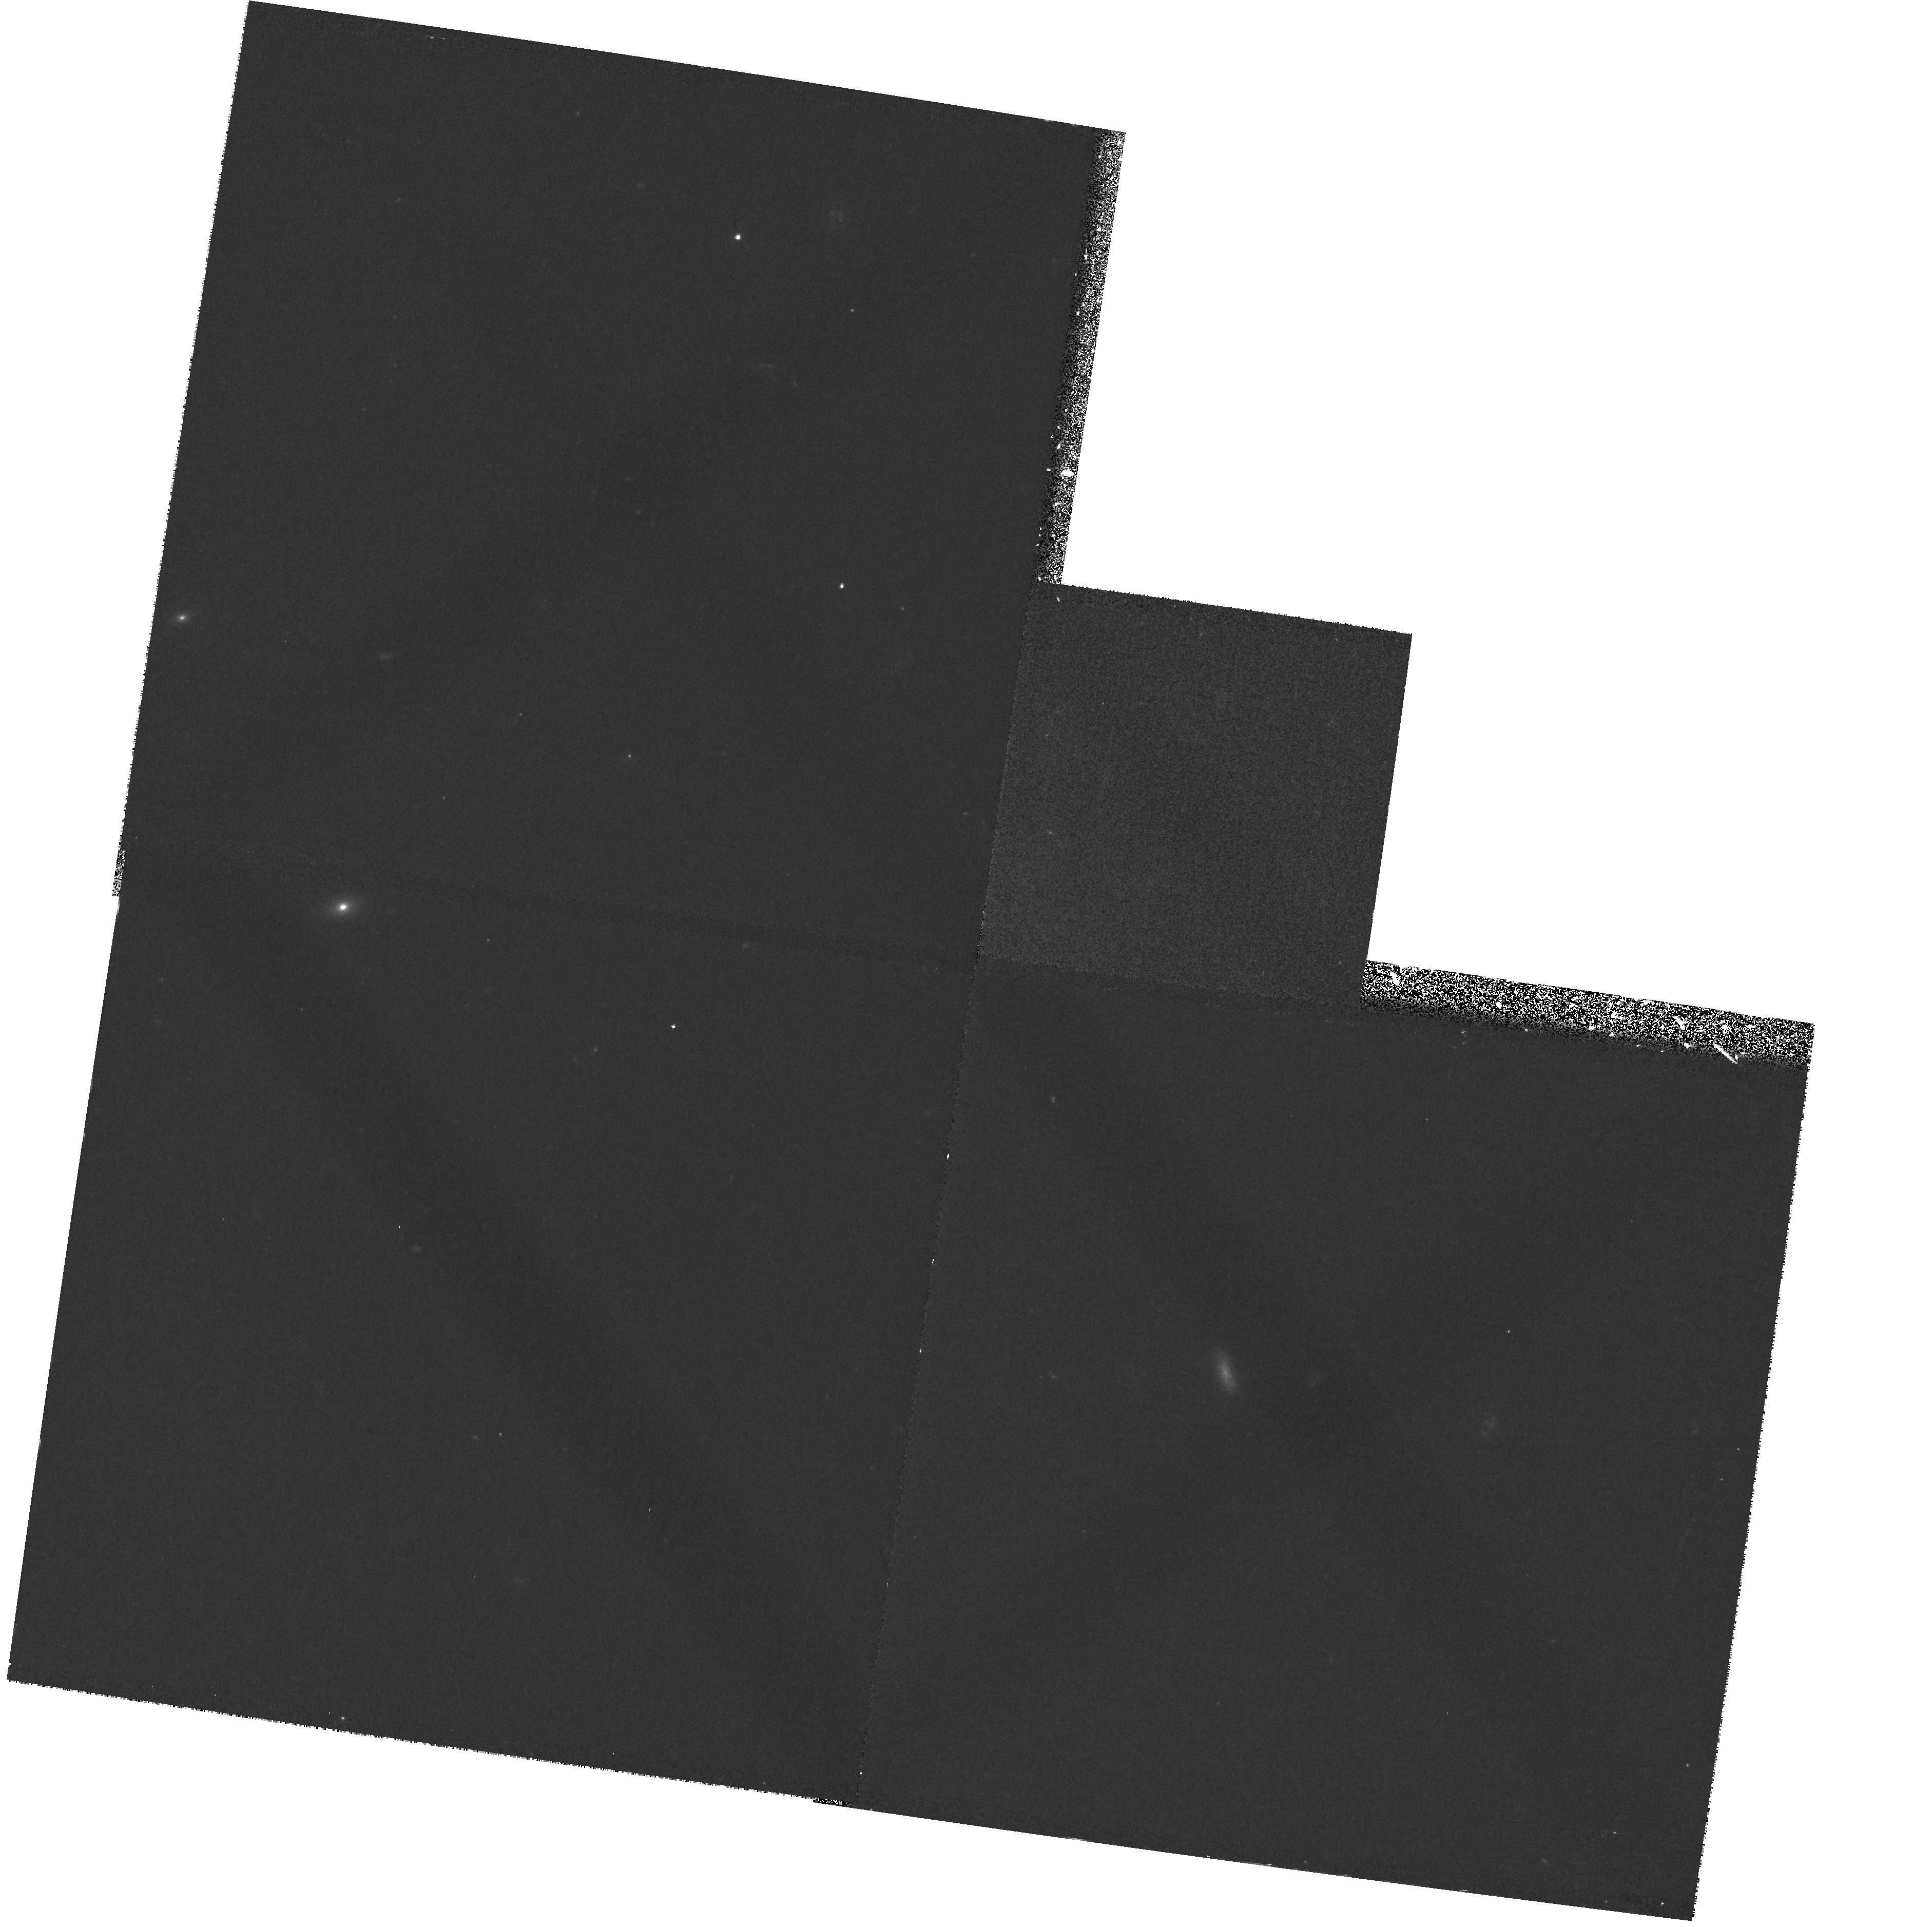
Target: 1345+584
Instrument: WFPC2/PC
Filter: F450W
Exposure: 33 min
Observation ID: hst_7571_01_wfpc2_pc_f450w_u4cq01

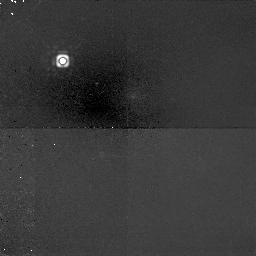
Target: 1345+584
Instrument: NICMOS/NIC1
Filter: F160W
Exposure: 1.8 h
Observation ID: n4cq01030

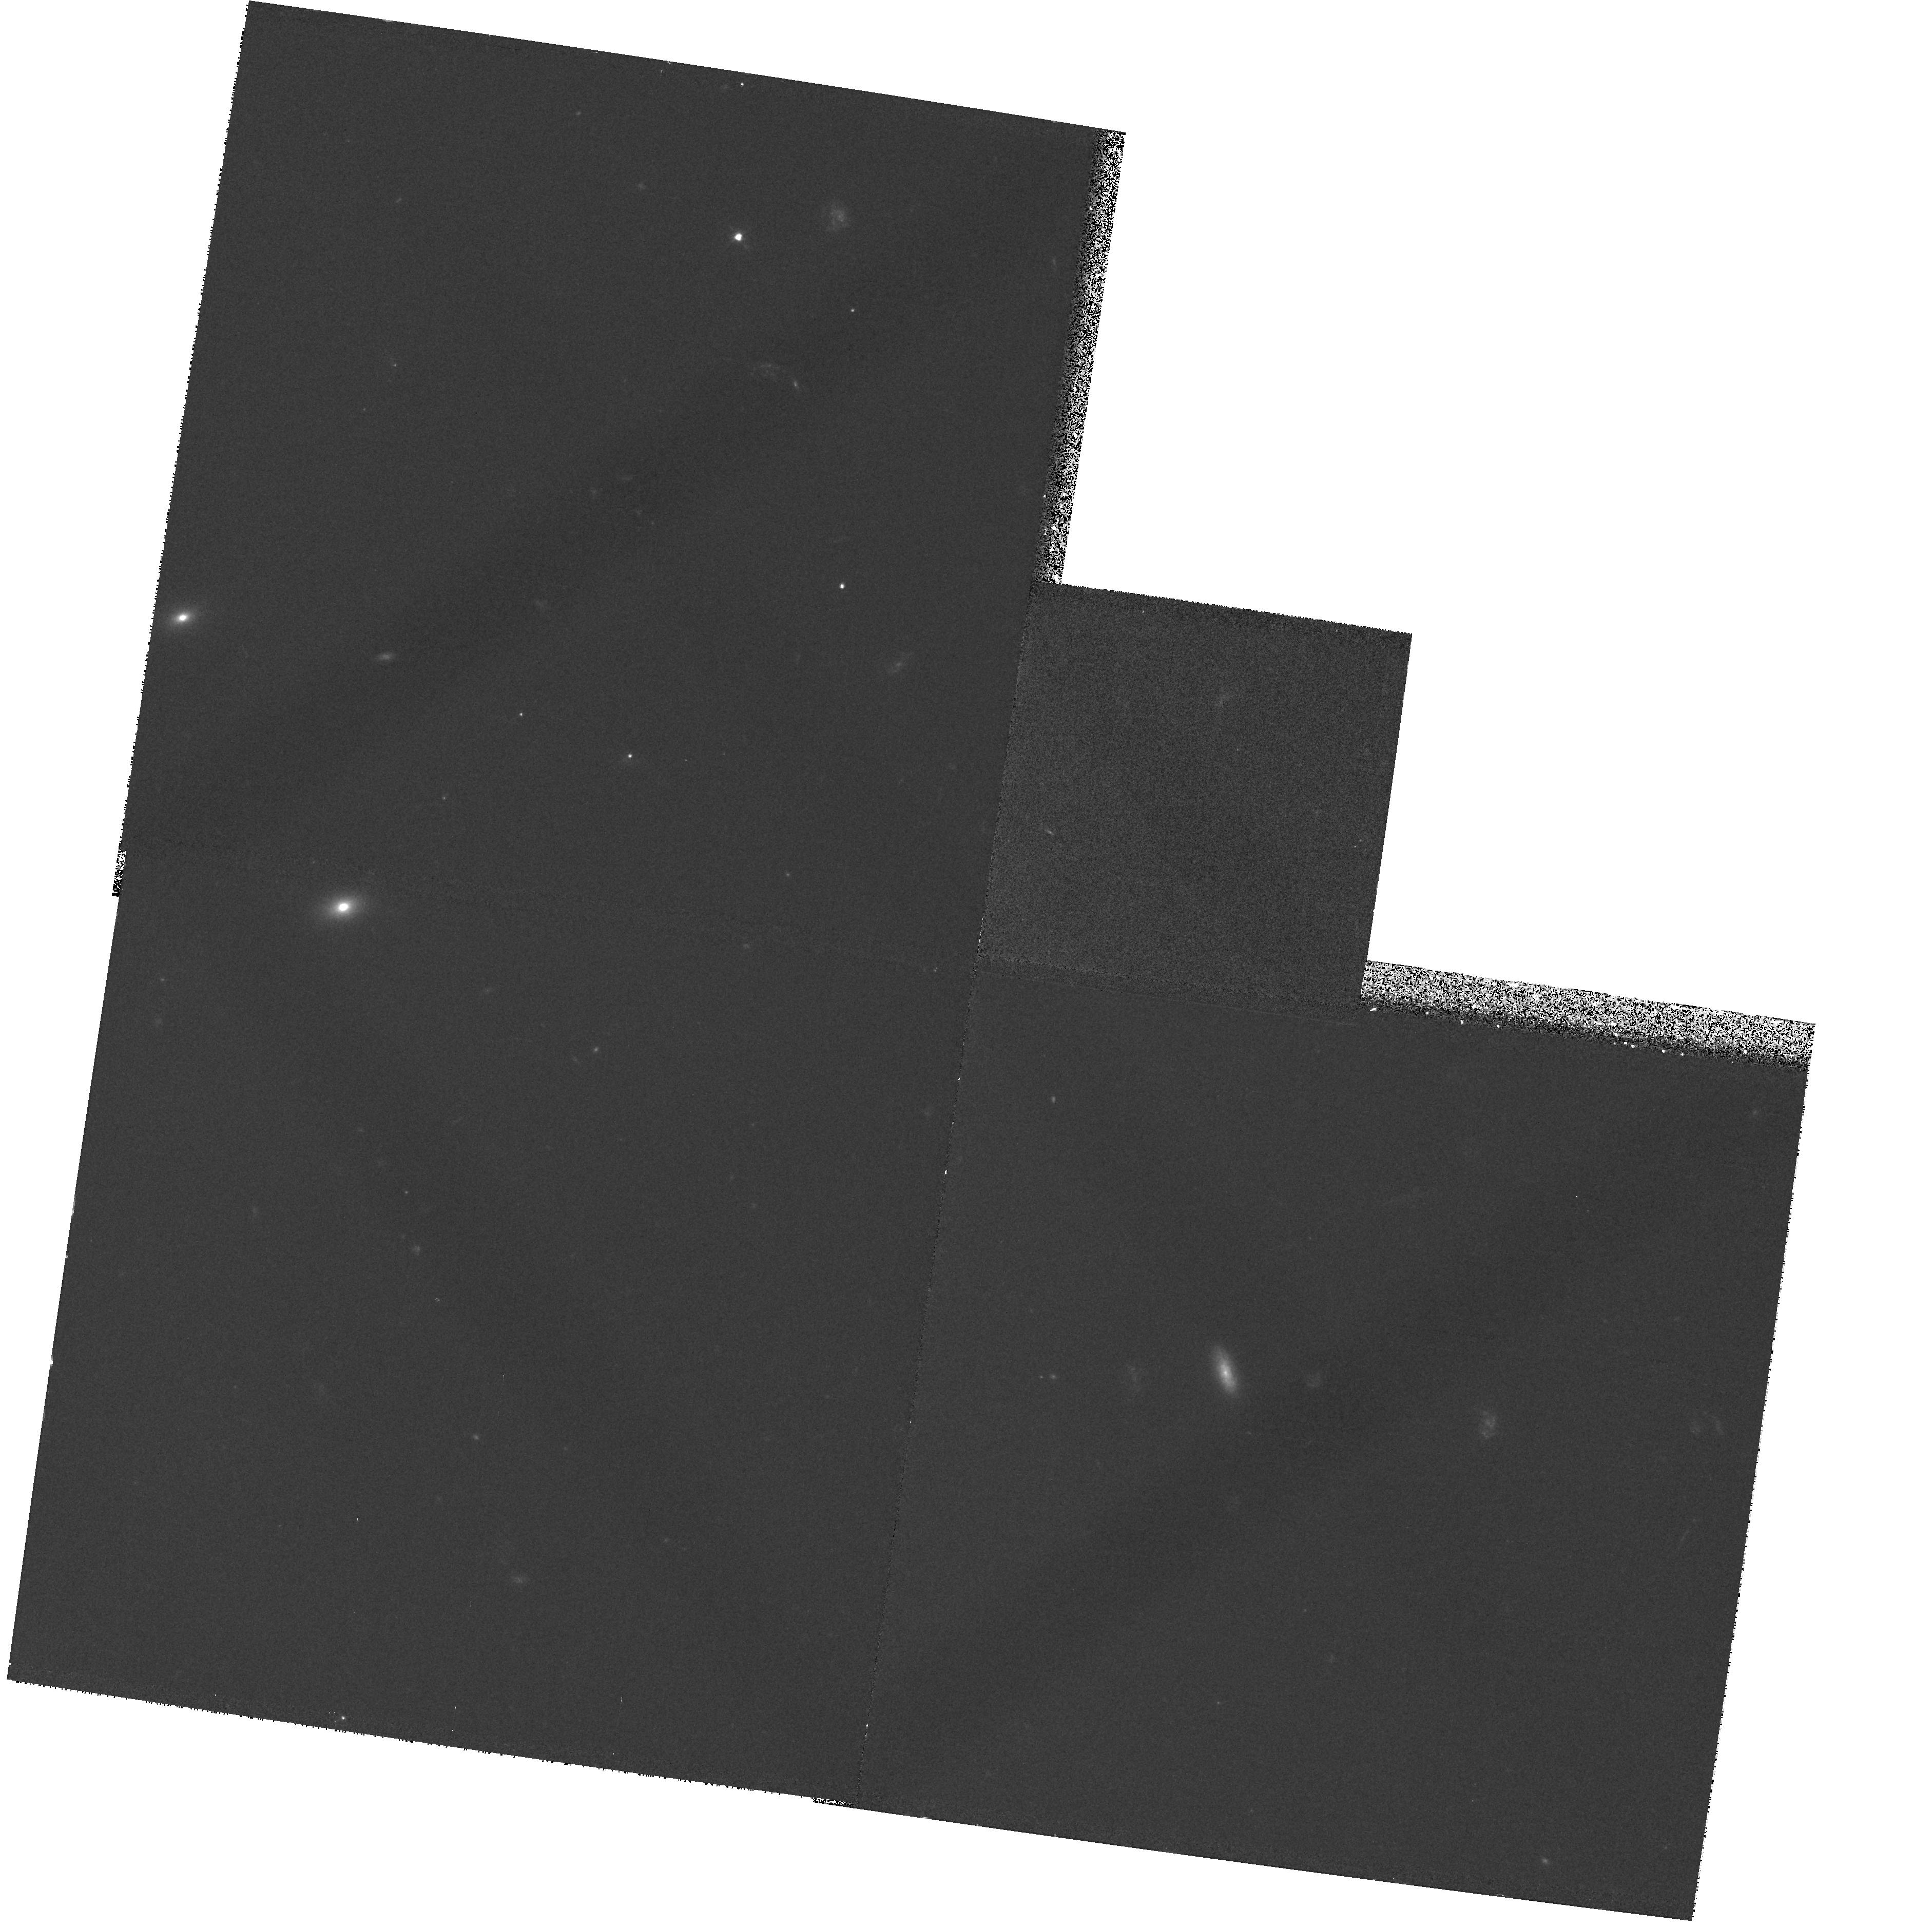
Target: 1345+584
Instrument: WFPC2/PC
Filter: F555W
Exposure: 20 min
Observation ID: hst_7571_01_wfpc2_pc_f555w_u4cq01

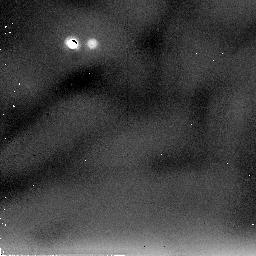
Target: 1345+584
Instrument: NICMOS/NIC2
Filter: F205W
Exposure: 60 min
Observation ID: n4cq01050

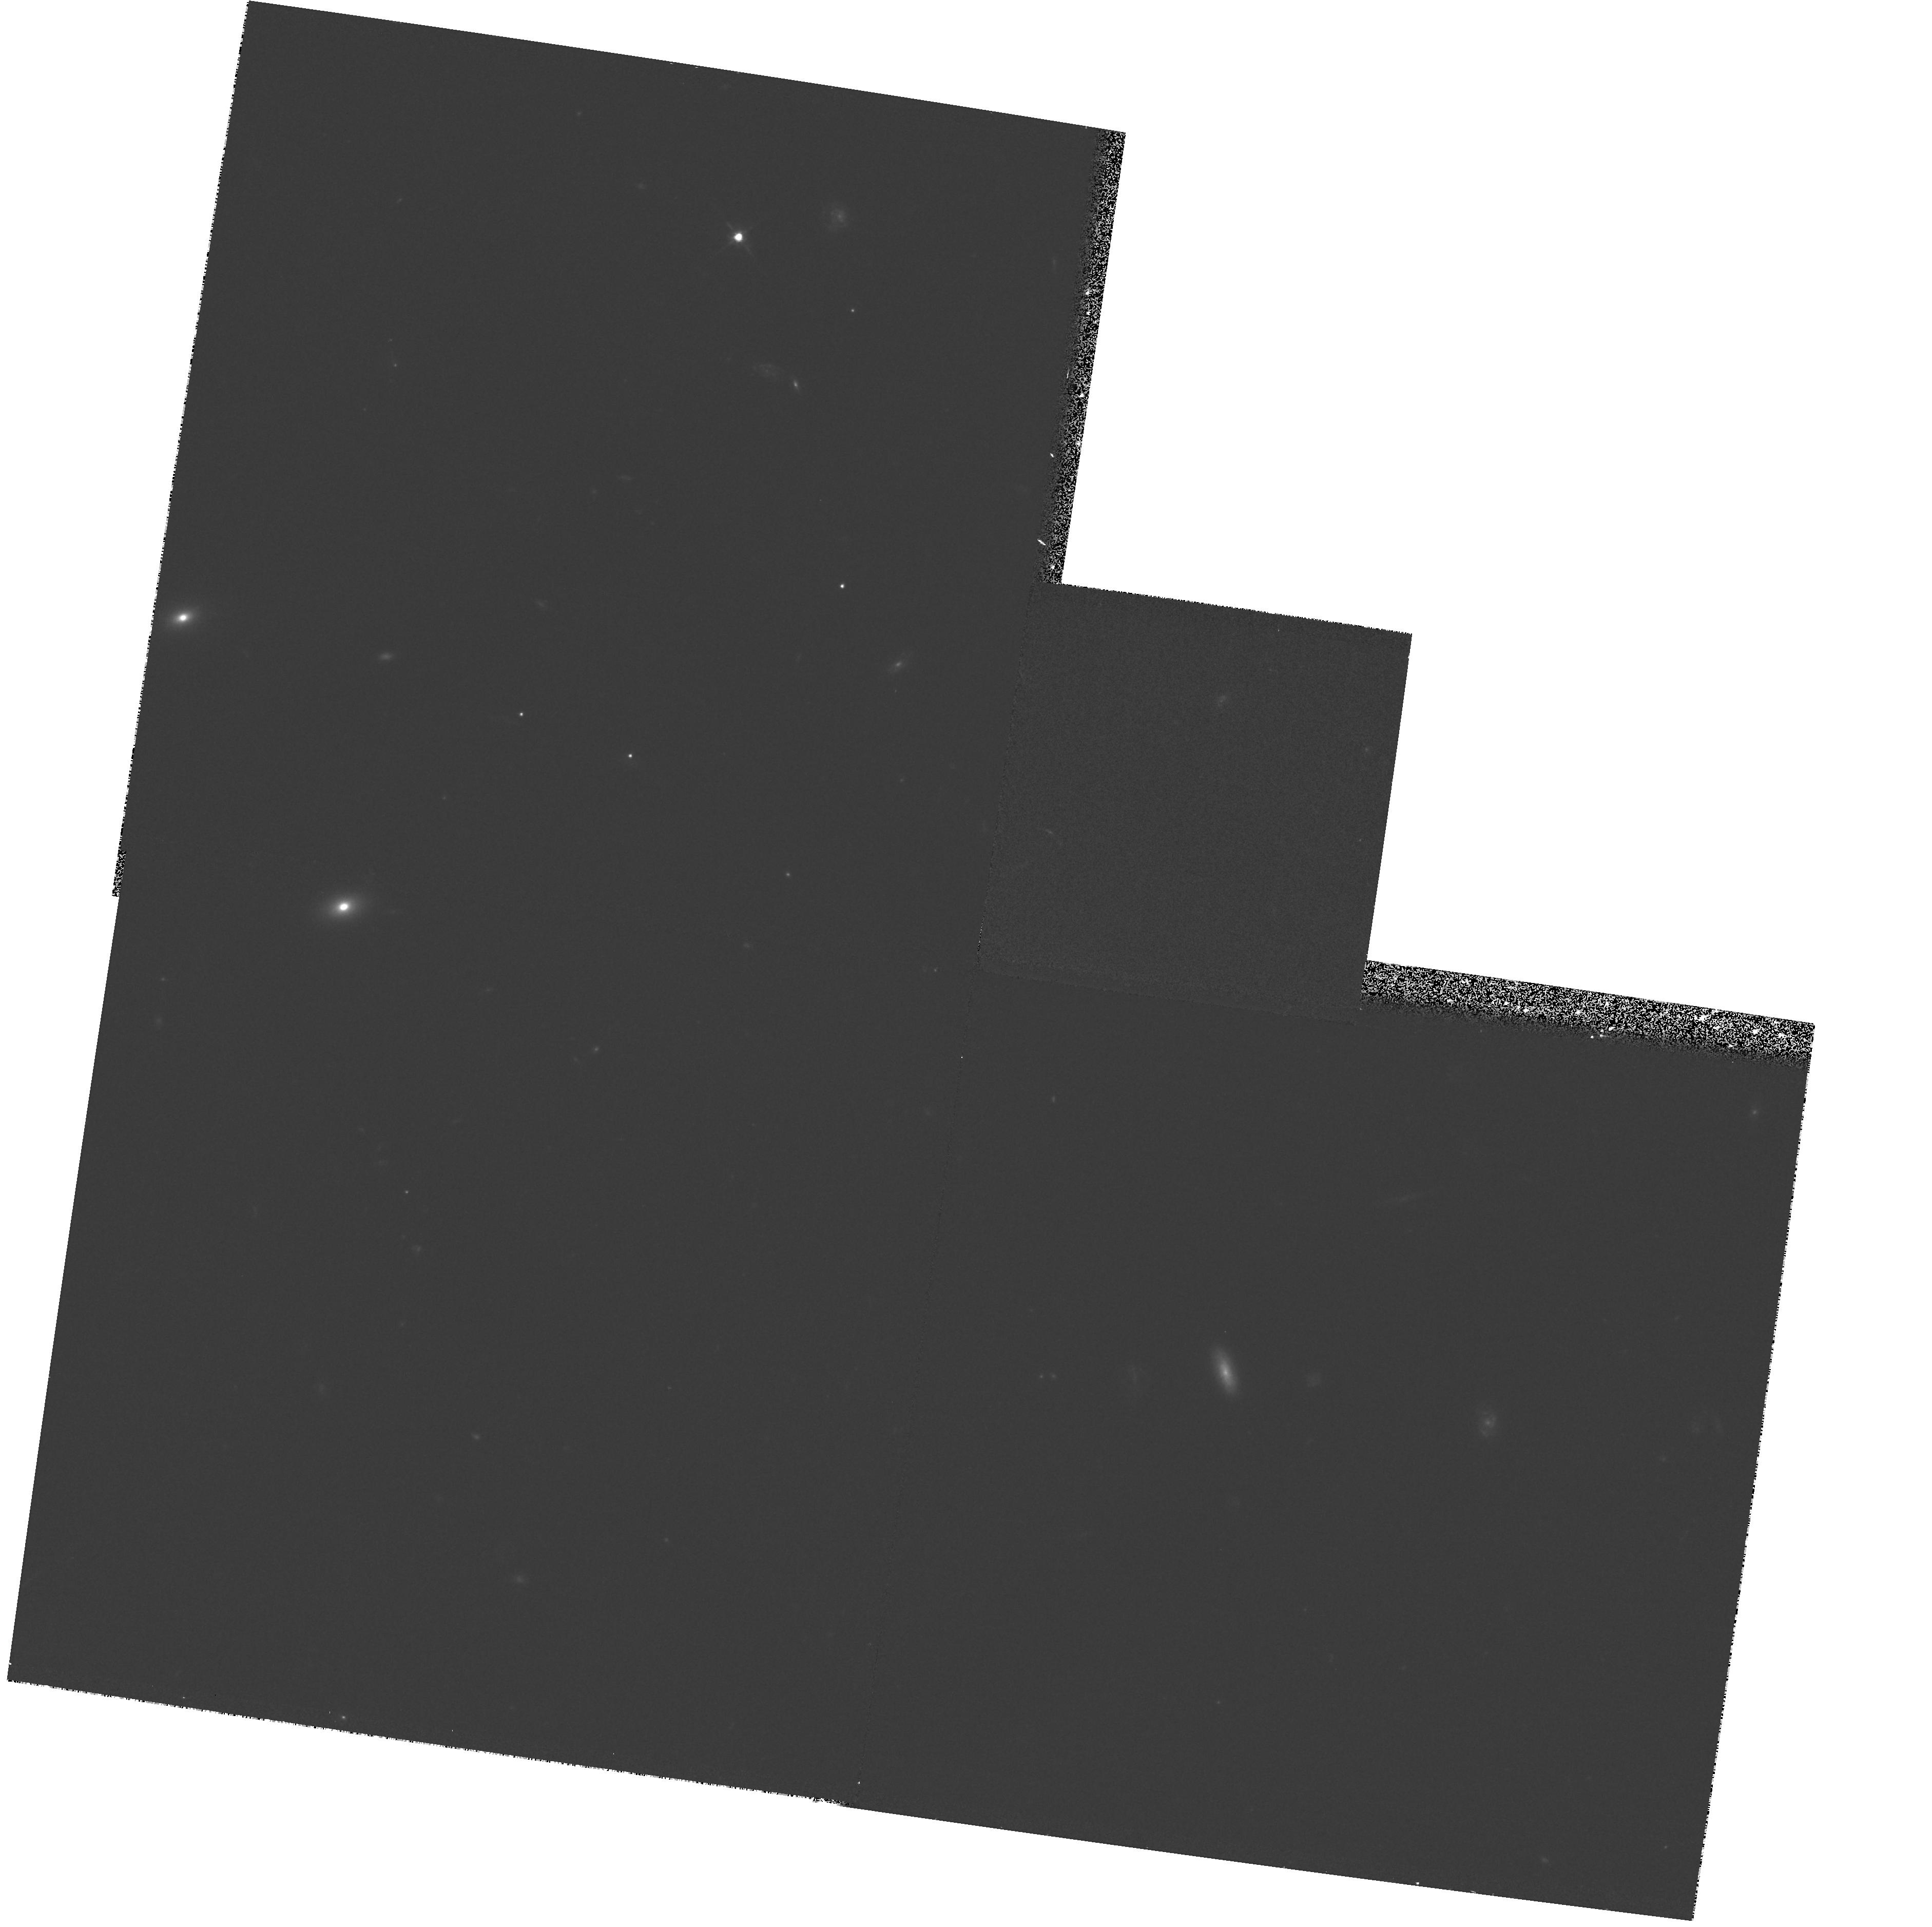
Target: 1345+584
Instrument: WFPC2/PC
Filter: F702W
Exposure: 17 min
Observation ID: hst_7571_01_wfpc2_pc_f702w_u4cq01

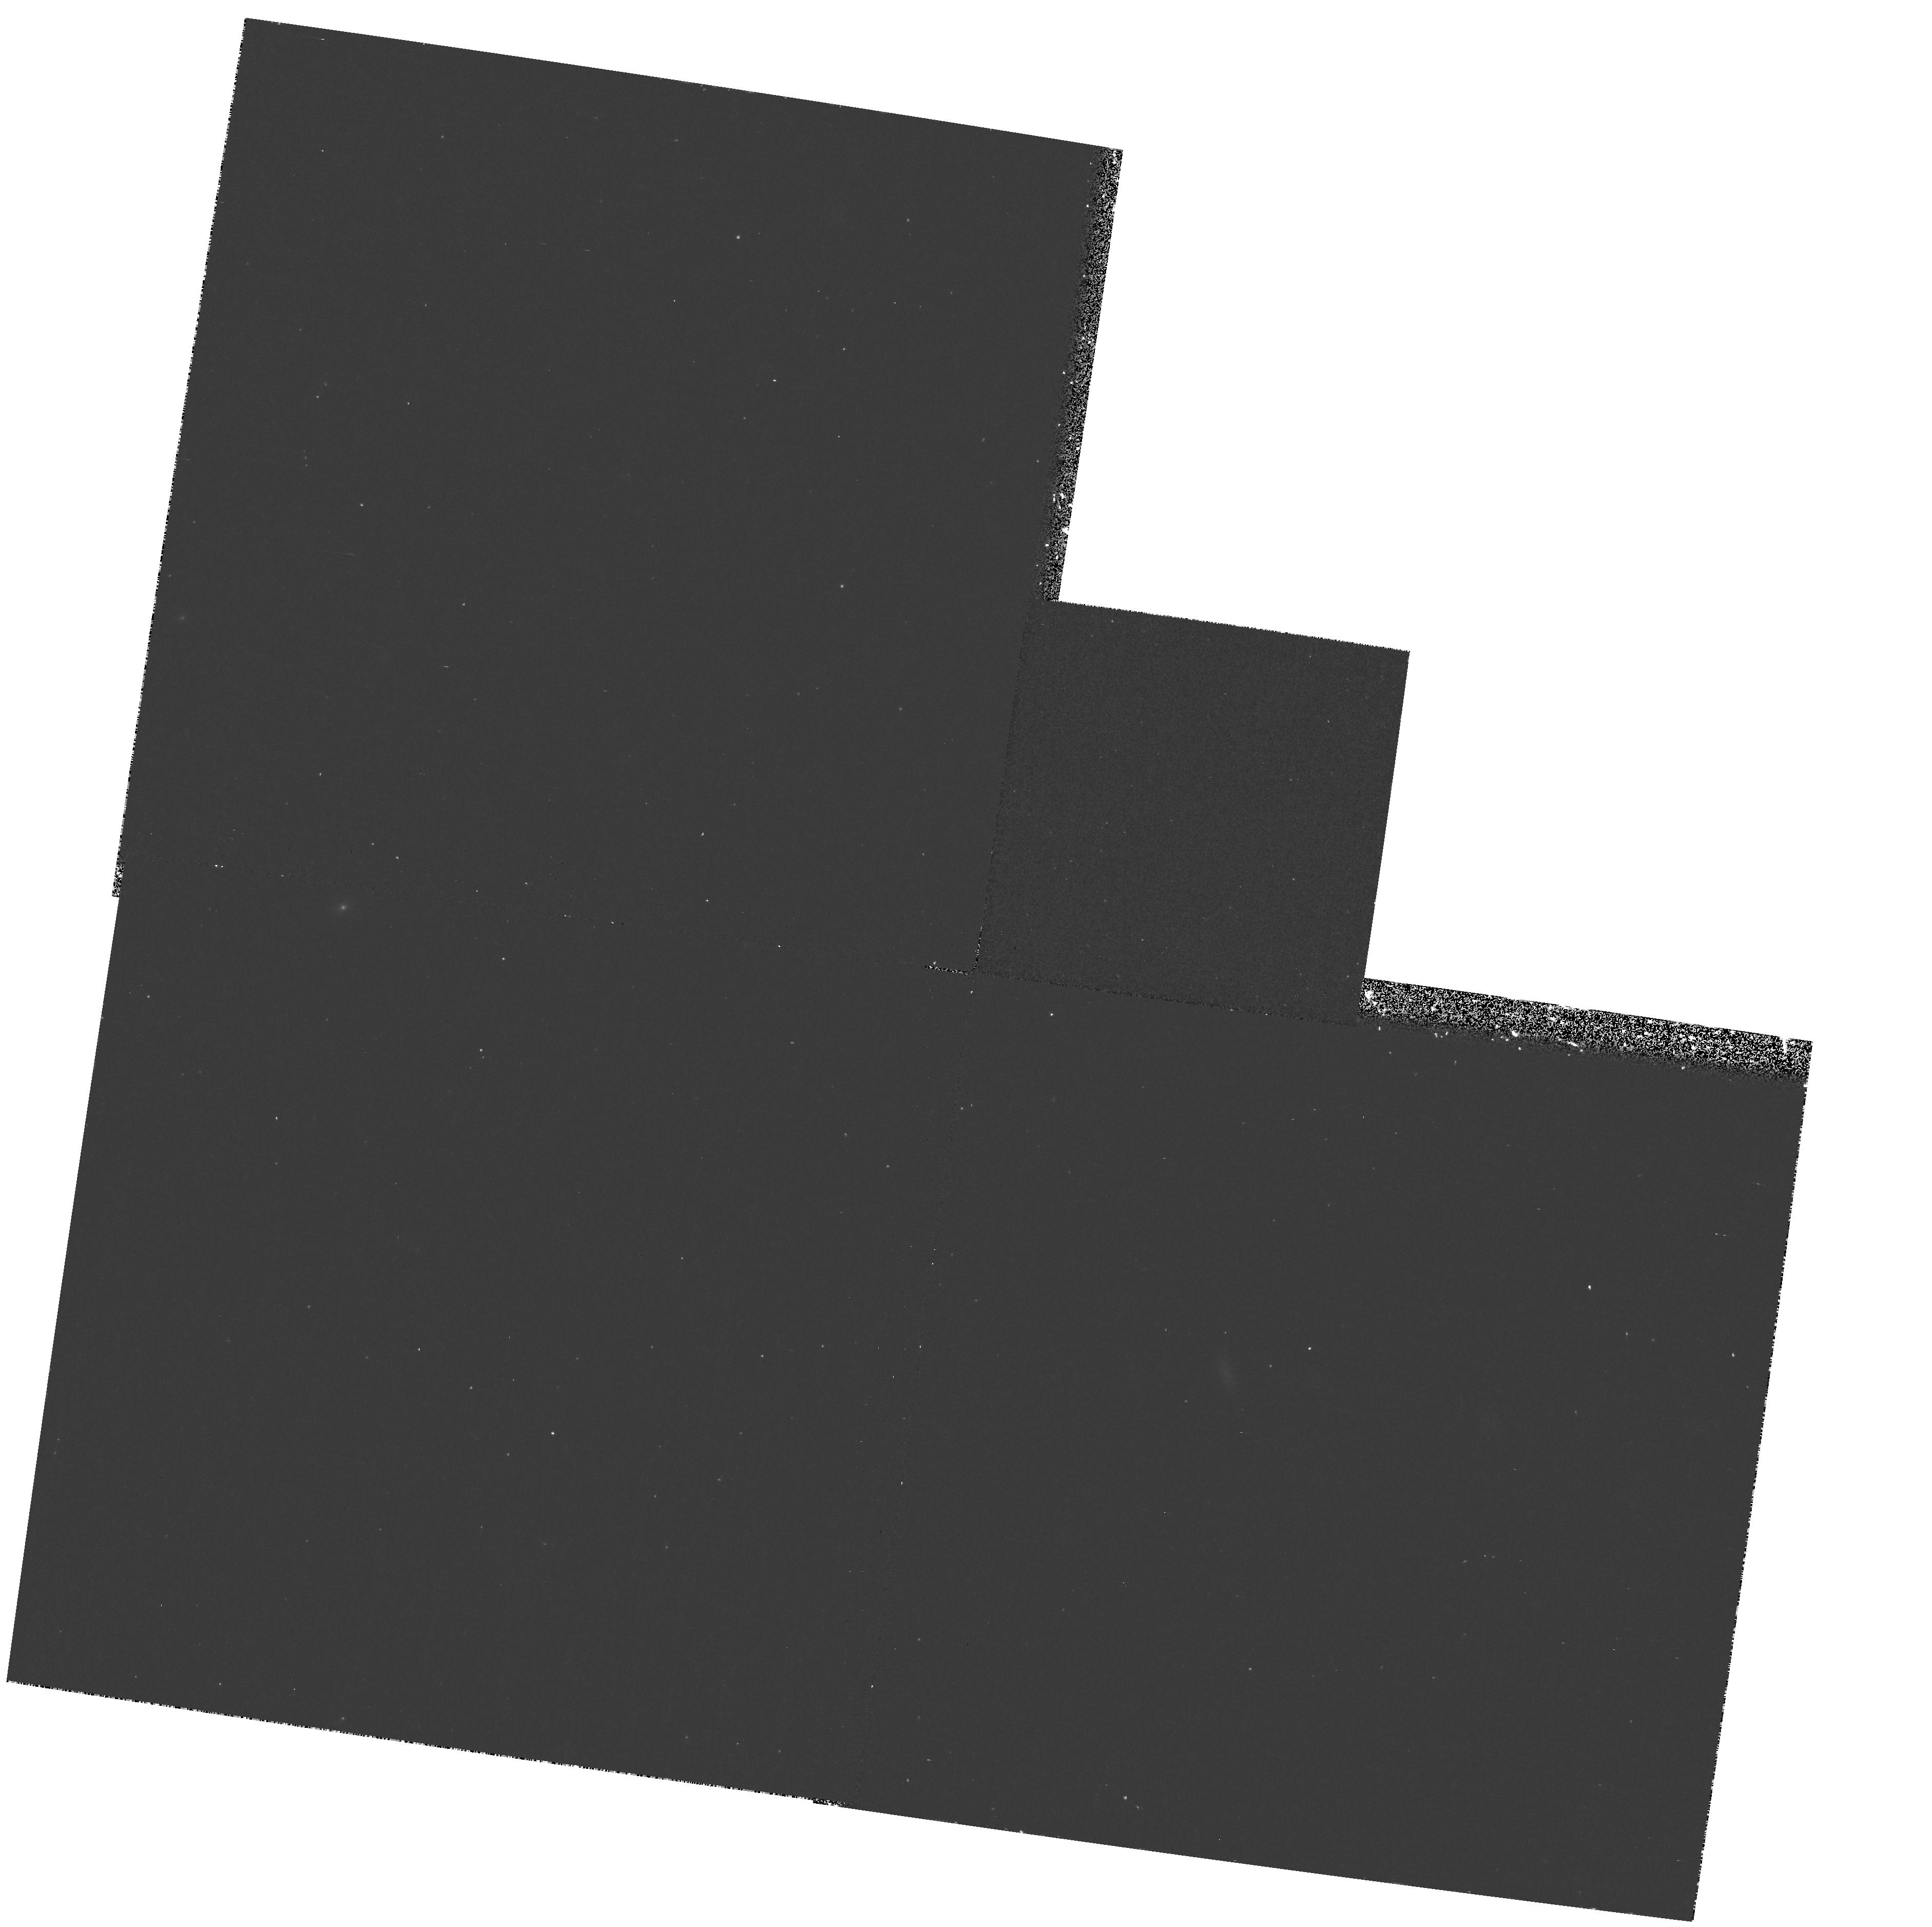
Target: 1345+584
Instrument: WFPC2/PC
Filter: F380W
Exposure: 27 min
Observation ID: hst_7571_01_wfpc2_pc_f380w_u4cq01

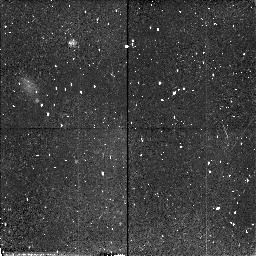
Target: 1345+584
Instrument: NICMOS/NIC2
Filter: F110W
Exposure: 34 min
Observation ID: n4cq01020

Imaging and Spectra of QSO Host Galaxies (PI: Hutchings, John)

We propose to study a QSO with host galaxy at redshift. It will be imaged with the STIS CCD to study the morphology of the host galaxy with PSF and S/N than possible with WFPC2. We will obtain long-slit off-nuclear spectra in the host galaxy to study the stellar populations, gas dynamics and ages. We will obtain spectra of the nucleus with the same slit to allow the measurement and subtraction of nuclear contamination.